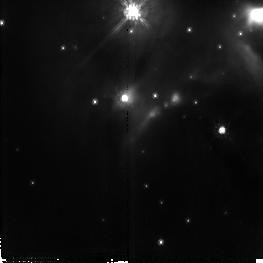
Target: AFGL437
Instrument: NICMOS/NIC2
Filter: F110W
Exposure: 19 min
Observation ID: n4ho04010

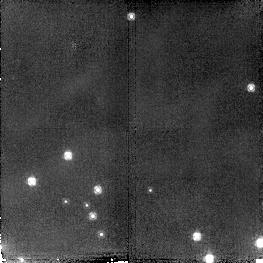
Target: field at RA 46.838°, Dec 58.508°
Instrument: NICMOS/NIC2
Filter: F160W
Exposure: 19 min
Observation ID: n4ho08050

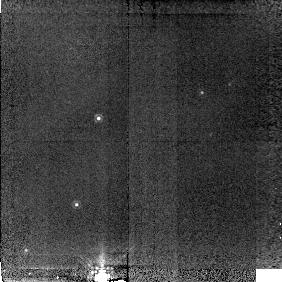
Target: BACKGROUND
Instrument: NICMOS/NIC2
Filter: POL120L
Exposure: 19 min
Observation ID: n4ho09010

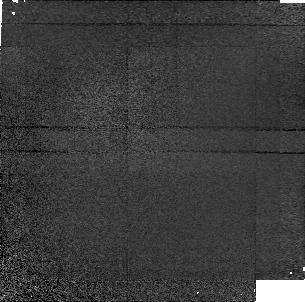
Target: field at RA 46.859°, Dec 58.418°
Instrument: NICMOS/NIC1
Filter: POL240S
Exposure: 19 min
Observation ID: n4ho09050

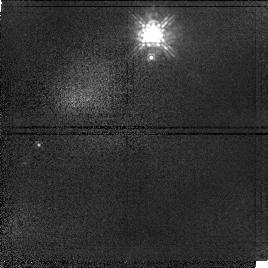
Target: field at RA 46.866°, Dec 58.522°
Instrument: NICMOS/NIC1
Filter: F110M
Exposure: 19 min
Observation ID: n4ho04020

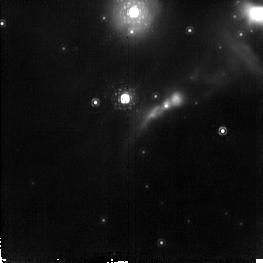
Target: AFGL437
Instrument: NICMOS/NIC2
Filter: F187N
Exposure: 19 min
Observation ID: n4ho01010

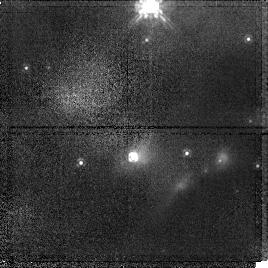
Target: AFGL437
Instrument: NICMOS/NIC1
Filter: POL0S
Exposure: 19 min
Observation ID: n4ho07010

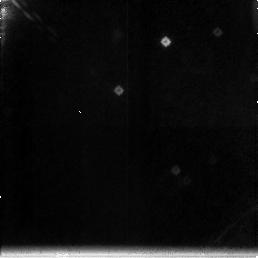
Target: field at RA 46.886°, Dec 58.530°
Instrument: NICMOS/NIC3
Filter: F212N
Exposure: 19 min
Observation ID: n4ho02030

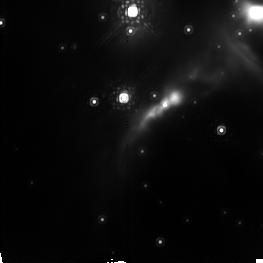
Target: AFGL437
Instrument: NICMOS/NIC2
Filter: POL240L
Exposure: 19 min
Observation ID: n4ho06040

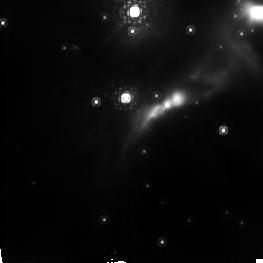
Target: AFGL437
Instrument: NICMOS/NIC2
Filter: POL0L
Exposure: 19 min
Observation ID: n4ho05040

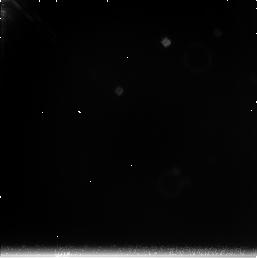
Target: field at RA 46.886°, Dec 58.530°
Instrument: NICMOS/NIC3
Filter: F222M
Exposure: 19 min
Observation ID: n4ho05030

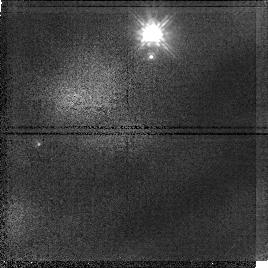
Target: field at RA 46.866°, Dec 58.522°
Instrument: NICMOS/NIC1
Filter: POL120S
Exposure: 19 min
Observation ID: n4ho06020

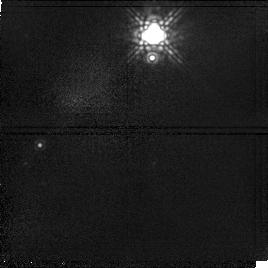
Target: field at RA 46.866°, Dec 58.522°
Instrument: NICMOS/NIC1
Filter: F145M
Exposure: 19 min
Observation ID: n4ho05020

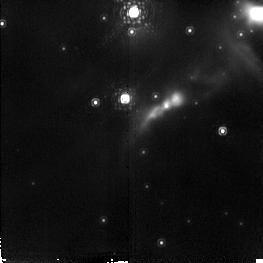
Target: AFGL437
Instrument: NICMOS/NIC2
Filter: F190N
Exposure: 19 min
Observation ID: n4ho01040

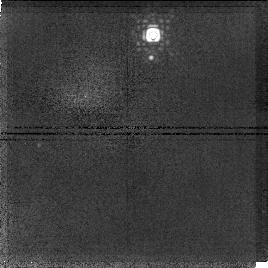
Target: field at RA 46.866°, Dec 58.522°
Instrument: NICMOS/NIC1
Filter: F166N
Exposure: 19 min
Observation ID: n4ho02050

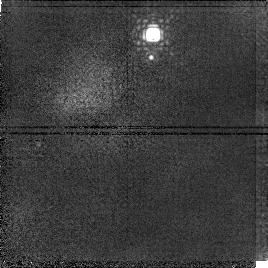
Target: field at RA 46.866°, Dec 58.522°
Instrument: NICMOS/NIC1
Filter: F164N
Exposure: 19 min
Observation ID: n4ho02020

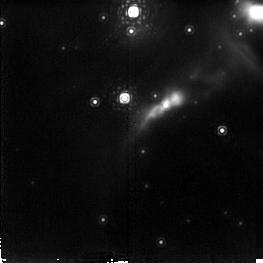
Target: AFGL437
Instrument: NICMOS/NIC2
Filter: F215N
Exposure: 19 min
Observation ID: n4ho02040

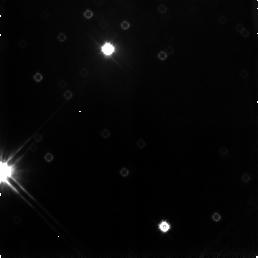
Target: field at RA 46.872°, Dec 58.523°
Instrument: NICMOS/NIC3
Filter: F110W
Exposure: 19 min
Observation ID: n4ho07030

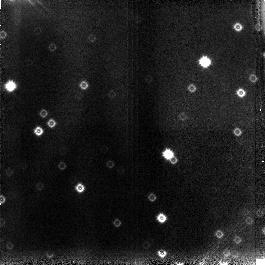
Target: field at RA 46.873°, Dec 58.429°
Instrument: NICMOS/NIC3
Filter: F110W
Exposure: 19 min
Observation ID: n4ho09060

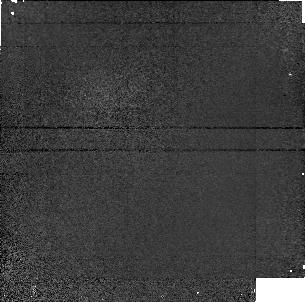
Target: field at RA 46.859°, Dec 58.418°
Instrument: NICMOS/NIC1
Filter: POL0S
Exposure: 19 min
Observation ID: n4ho03050

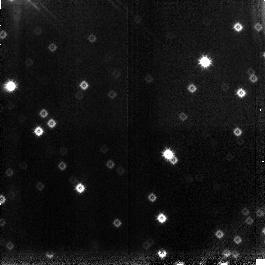
Target: field at RA 46.873°, Dec 58.429°
Instrument: NICMOS/NIC3
Filter: F160W
Exposure: 19 min
Observation ID: n4ho09030

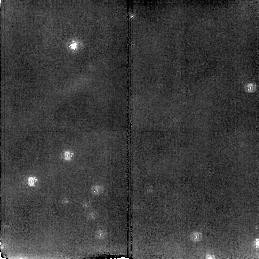
Target: field at RA 46.838°, Dec 58.508°
Instrument: NICMOS/NIC2
Filter: POL120L
Exposure: 19 min
Observation ID: n4ho07050

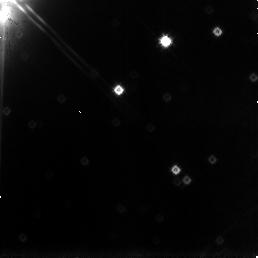
Target: field at RA 46.886°, Dec 58.530°
Instrument: NICMOS/NIC3
Filter: F160W
Exposure: 19 min
Observation ID: n4ho06030

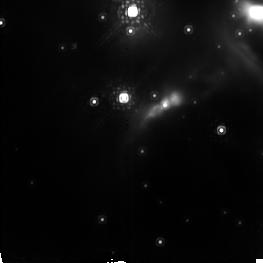
Target: AFGL437
Instrument: NICMOS/NIC2
Filter: POL120L
Exposure: 19 min
Observation ID: n4ho06010

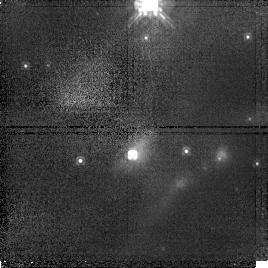
Target: AFGL437
Instrument: NICMOS/NIC1
Filter: POL240S
Exposure: 19 min
Observation ID: n4ho08010

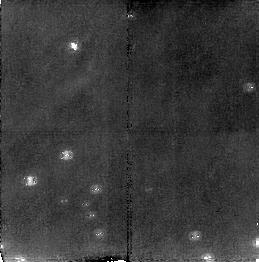
Target: field at RA 46.838°, Dec 58.508°
Instrument: NICMOS/NIC2
Filter: POL240L
Exposure: 19 min
Observation ID: n4ho08020

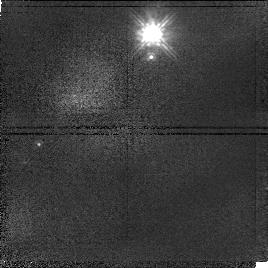
Target: field at RA 46.866°, Dec 58.522°
Instrument: NICMOS/NIC1
Filter: POL240S
Exposure: 19 min
Observation ID: n4ho06050

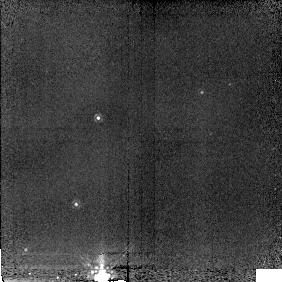
Target: BACKGROUND
Instrument: NICMOS/NIC2
Filter: POL0L
Exposure: 19 min
Observation ID: n4ho03040

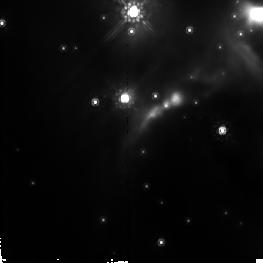
Target: AFGL437
Instrument: NICMOS/NIC2
Filter: F160W
Exposure: 19 min
Observation ID: n4ho04040

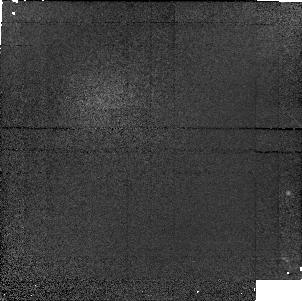
Target: field at RA 46.859°, Dec 58.418°
Instrument: NICMOS/NIC1
Filter: F160W
Exposure: 19 min
Observation ID: n4ho03020

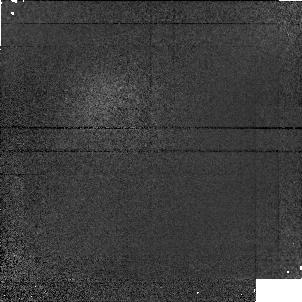
Target: field at RA 46.859°, Dec 58.418°
Instrument: NICMOS/NIC1
Filter: POL120S
Exposure: 19 min
Observation ID: n4ho09020

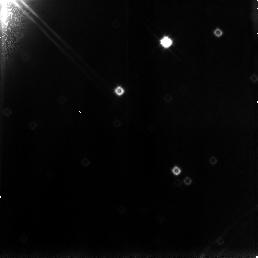
Target: field at RA 46.886°, Dec 58.530°
Instrument: NICMOS/NIC3
Filter: F110W
Exposure: 19 min
Observation ID: n4ho05060

Line, Continuum,and Polarimetric Observation of AFGL 437 (PI: Thompson, Rodger I.)

These images observe the Paschen Alpha emission, the continuum distribution and the polarizaton properties of a region centered near AFGL 437N. The Paschen alpha emission will locate and measure the phtoionization around Zero Age Main Sequence Stars and protostars. The continuum measurements will measure the distribution of matter about the region and locate the stars in the evolutionary time or birthline of the stars. The polarization measurements will separate the reflected emission from the true emission in the nebula and identify the main exciting star of the region, thought to be a deeply embedded star WK 34, a component of AFGL 437N. The higher spatial resolution of NICMOS will determine if this is the correct component and measure the flows near the star as indicated by the direction of the polarization vectors.